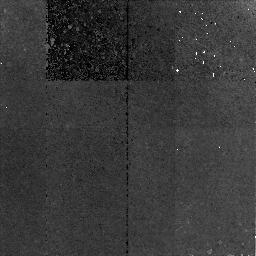
Target: VVDS-020243922. Instrument: NICMOS/NIC2. Filter: F160W. Exposure: 2.8 h. Observation ID: na1m13010

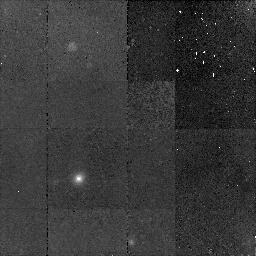
Target: VVDS-020213000. Instrument: NICMOS/NIC2. Filter: F160W. Exposure: 43 min. Observation ID: na1m12010

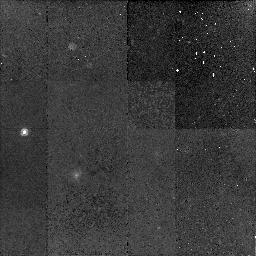
Target: VVDS-020163018. Instrument: NICMOS/NIC2. Filter: F160W. Exposure: 43 min. Observation ID: na1m51010

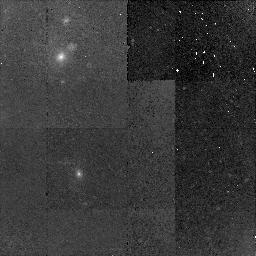
Target: VVDS-020367106. Instrument: NICMOS/NIC2. Filter: F160W. Exposure: 43 min. Observation ID: na1m06010

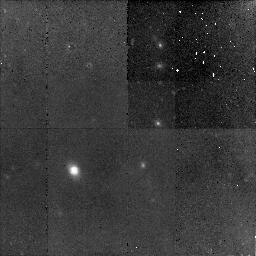
Target: VVDS-100210521. Instrument: NICMOS/NIC2. Filter: F160W. Exposure: 2.8 h. Observation ID: na1m10010

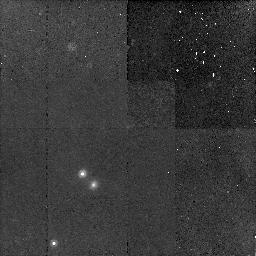
Target: VVDS-000033629. Instrument: NICMOS/NIC2. Filter: F160W. Exposure: 43 min. Observation ID: na1m14010

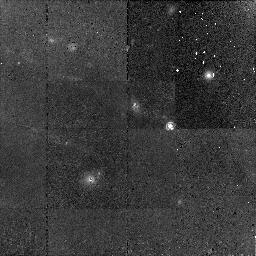
Target: VVDS-220081925. Instrument: NICMOS/NIC2. Filter: F160W. Exposure: 43 min. Observation ID: na1m11010

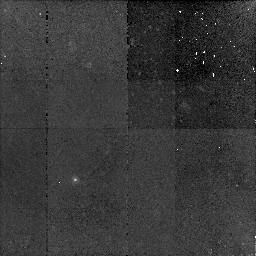
Target: VVDS-020176565. Instrument: NICMOS/NIC2. Filter: F160W. Exposure: 1.4 h. Observation ID: na1m50010

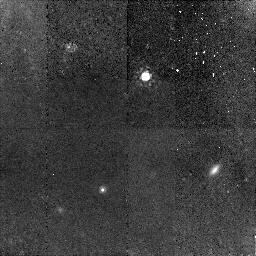
Target: VVDS-020118483. Instrument: NICMOS/NIC2. Filter: F160W. Exposure: 1.4 h. Observation ID: na1m02010

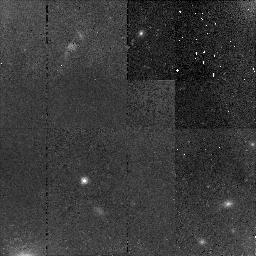
Target: VVDS-020258622. Instrument: NICMOS/NIC2. Filter: F160W. Exposure: 43 min. Observation ID: na1m04010

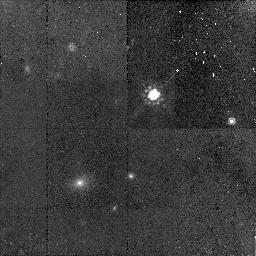
Target: VVDS-020364478. Instrument: NICMOS/NIC2. Filter: F160W. Exposure: 43 min. Observation ID: na1m08010

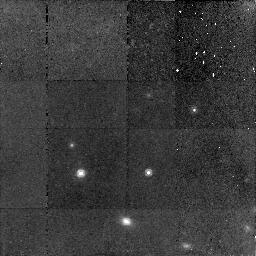
Target: VVDS-220568559. Instrument: NICMOS/NIC2. Filter: F160W. Exposure: 1.4 h. Observation ID: na1m09010

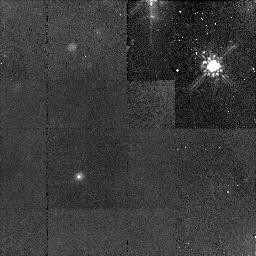
Target: VVDS-020147295. Instrument: NICMOS/NIC2. Filter: F160W. Exposure: 43 min. Observation ID: na1m05010

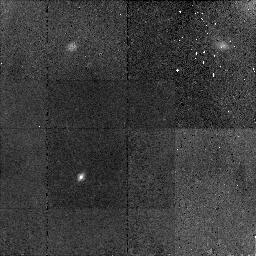
Target: VVDS-020179225. Instrument: NICMOS/NIC2. Filter: F160W. Exposure: 43 min. Observation ID: na1m07010

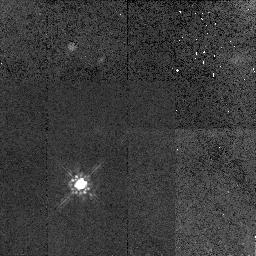
Target: PSF-STAR. Instrument: NICMOS/NIC2. Filter: F160W. Exposure: 43 min. Observation ID: na1m15010

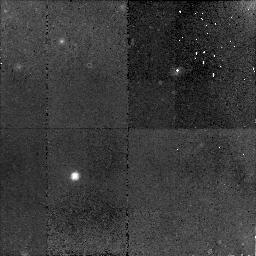
Target: VVDS-020243922. Instrument: NICMOS/NIC2. Filter: F160W. Exposure: 2.8 h. Observation ID: na1m53010

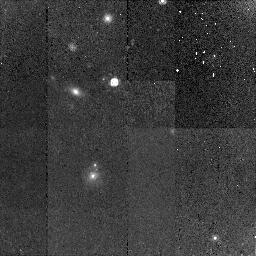
Target: VVDS-220081925. Instrument: NICMOS/NIC2. Filter: F160W. Exposure: 43 min. Observation ID: na1m52010

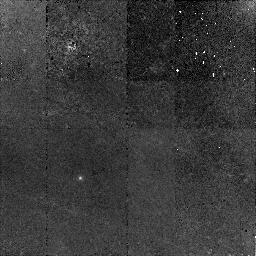
Target: VVDS-020176565. Instrument: NICMOS/NIC2. Filter: F160W. Exposure: 1.4 h. Observation ID: na1m01010

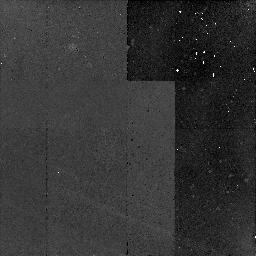
Target: VVDS-020163018. Instrument: NICMOS/NIC2. Filter: F160W. Exposure: 43 min. Observation ID: na1m03010

The origin of the break in the AGN luminosity function (PI: Wisotzki, Lutz)

We propose to use NICMOS imaging to measure rest-frame optical luminosities and morphological properties of a complete sample of faint AGN host galaxies at redshifts z ~ 1.4. The targets are drawn from the VLT-VIMOS Deep Survey, and they constitute a sample of the lowest luminosity type 1 AGN known at z > 1. The spectroscopically estimated black hole masses are up to an order of magnitude higher than expected given their nuclear luminosities, implying highly sub-Eddington accretion rates. This exactly matches the prediction made by recent theoretical models of AGN evolution, according to which the faint end of the AGN luminosity function is populated mainly by big black holes that have already exhausted a good part of their fuel. In this proposal we want to test further predictions of that hypothesis, by focussing on the host galaxy properties of our low-luminosity, low-accretion AGN. If the local ratio between black hole and bulge masses holds at least approximately at these redshifts, one expects most of these low-luminosity AGN to reside in fairly big ellipticals with stellar masses around and above 10^11 solar masses (in contrast to the Seyfert phenomenon in the local universe). With NICMOS imaging we will find out whether that is true, implying also a sensitive test for the validity of the M_BH/M_bulge relation at z ~ 1.4.